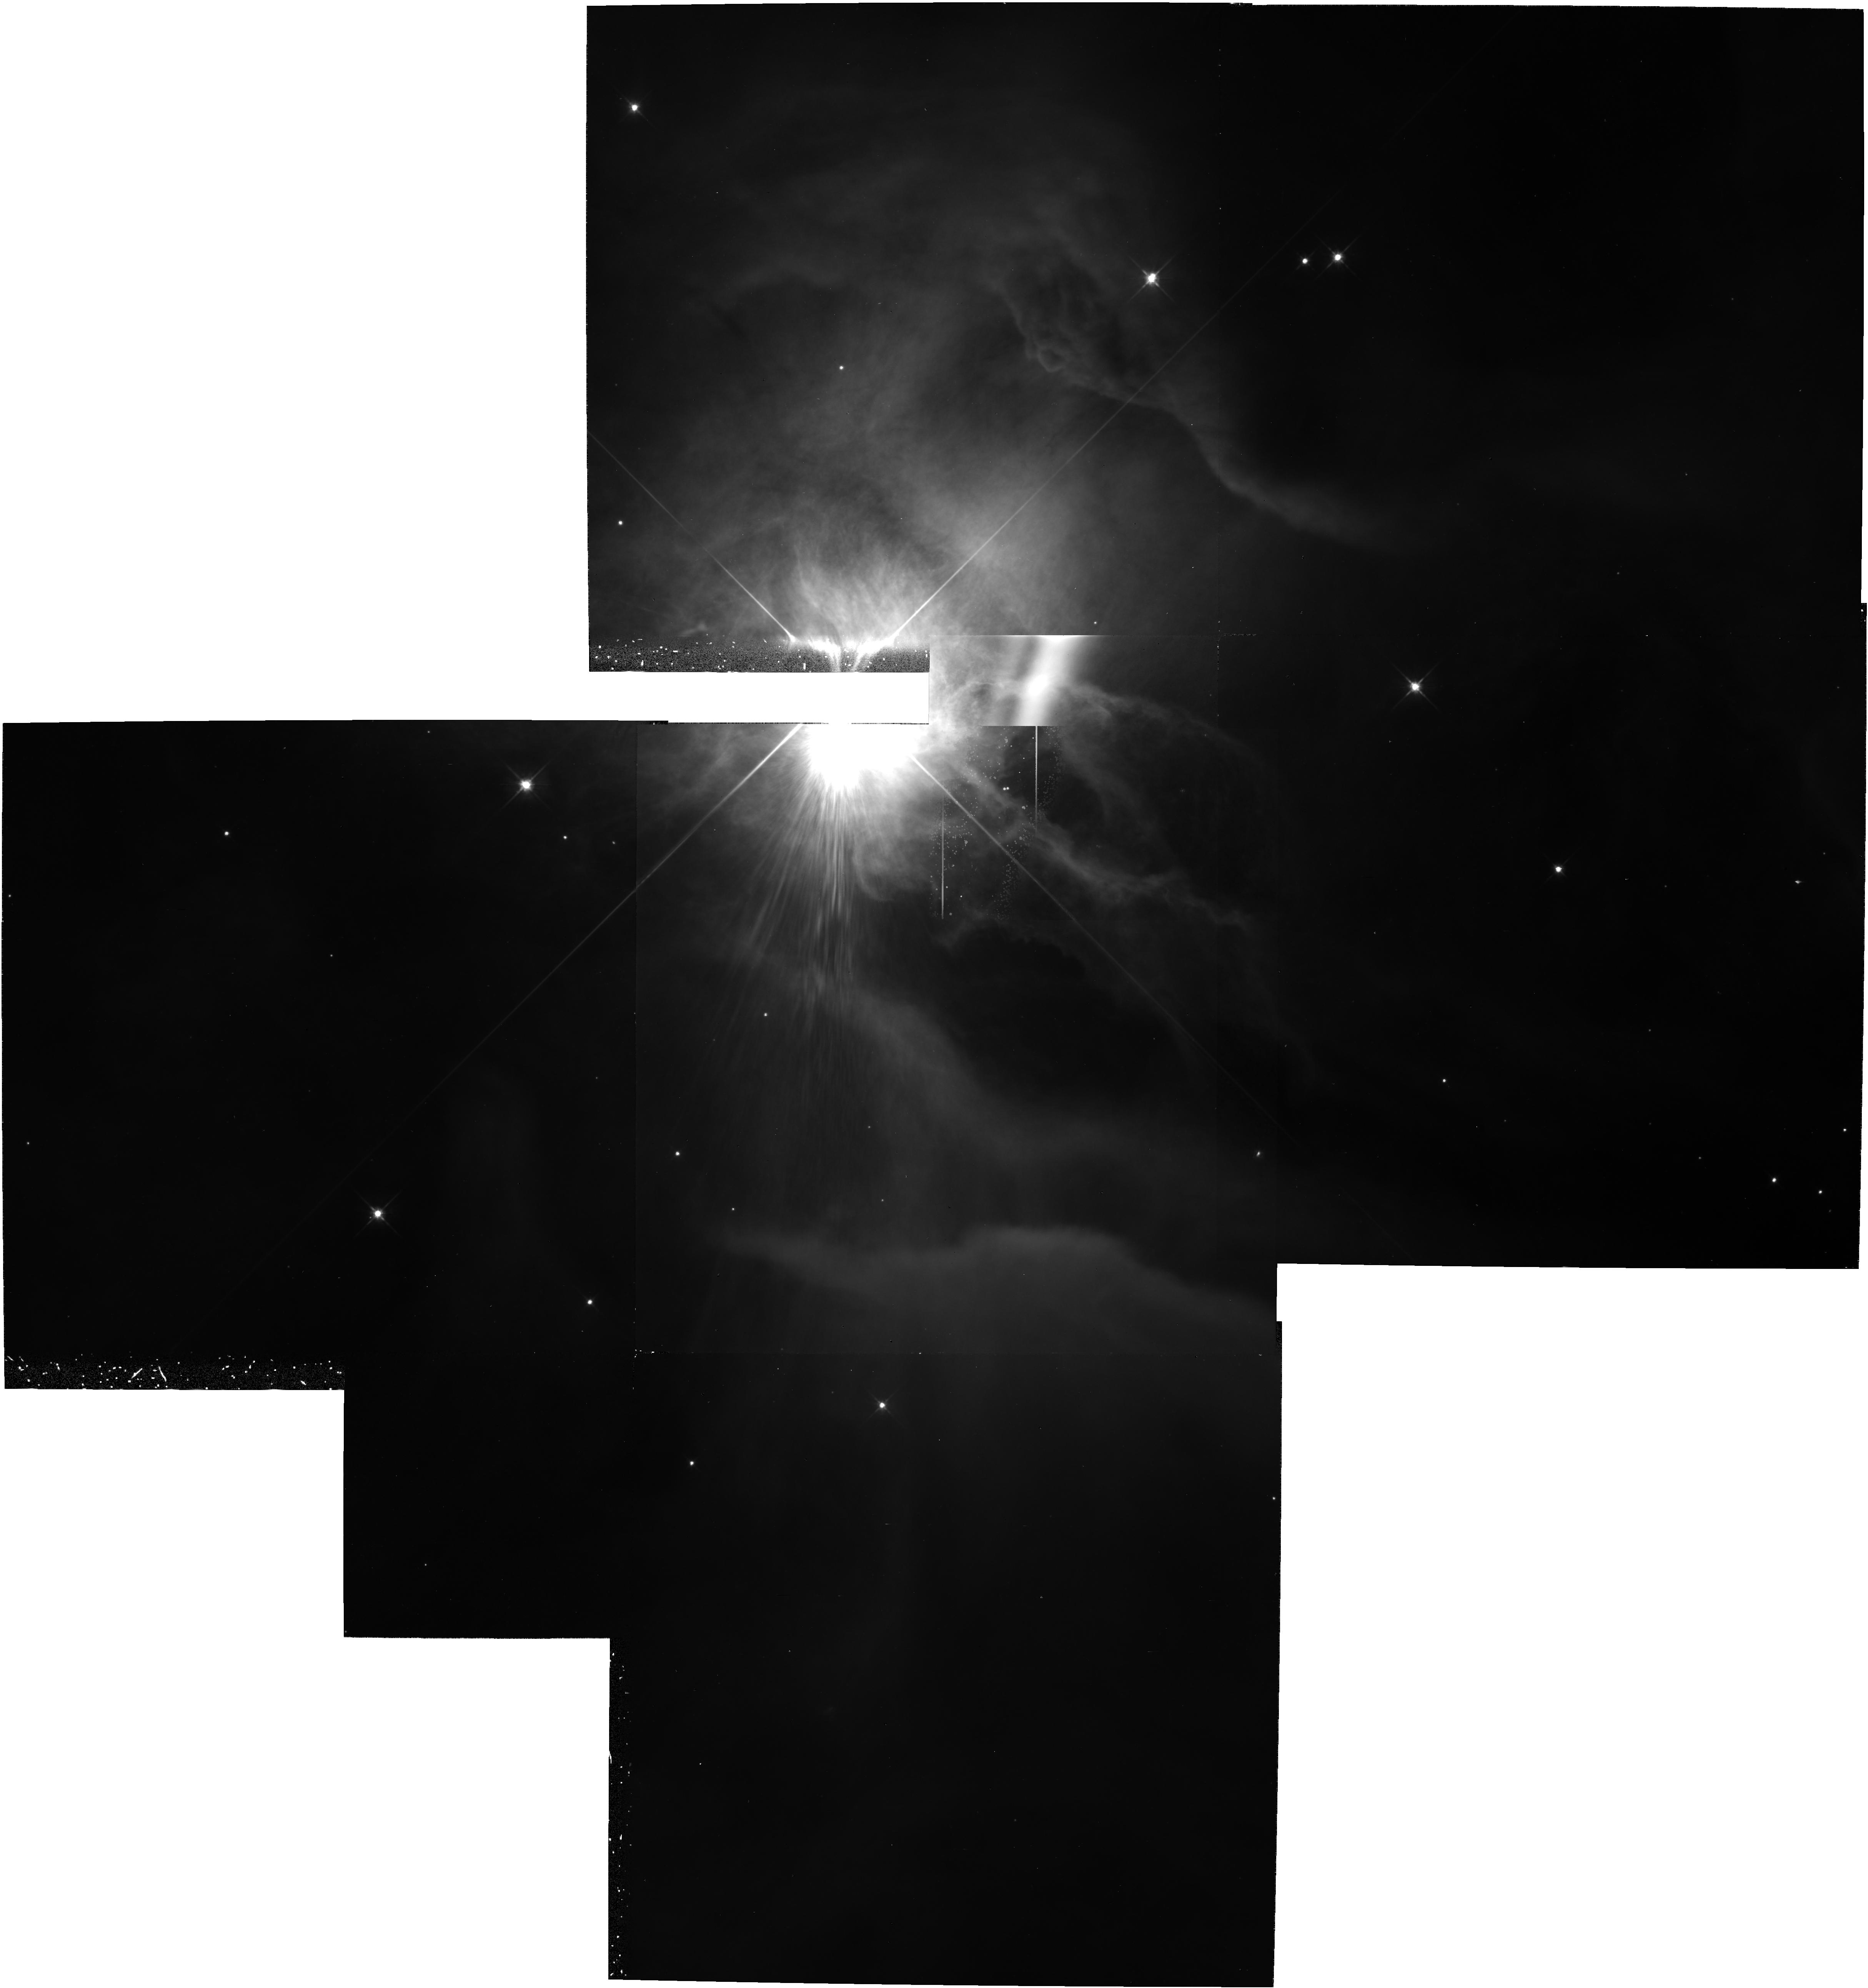
Target: MULTIPLE
Instrument: WFPC2/PC
Filter: F606W
Exposure: 1.1 h
Observation ID: hst_5983_08_wfpc2_pc_f606w_u2wr08

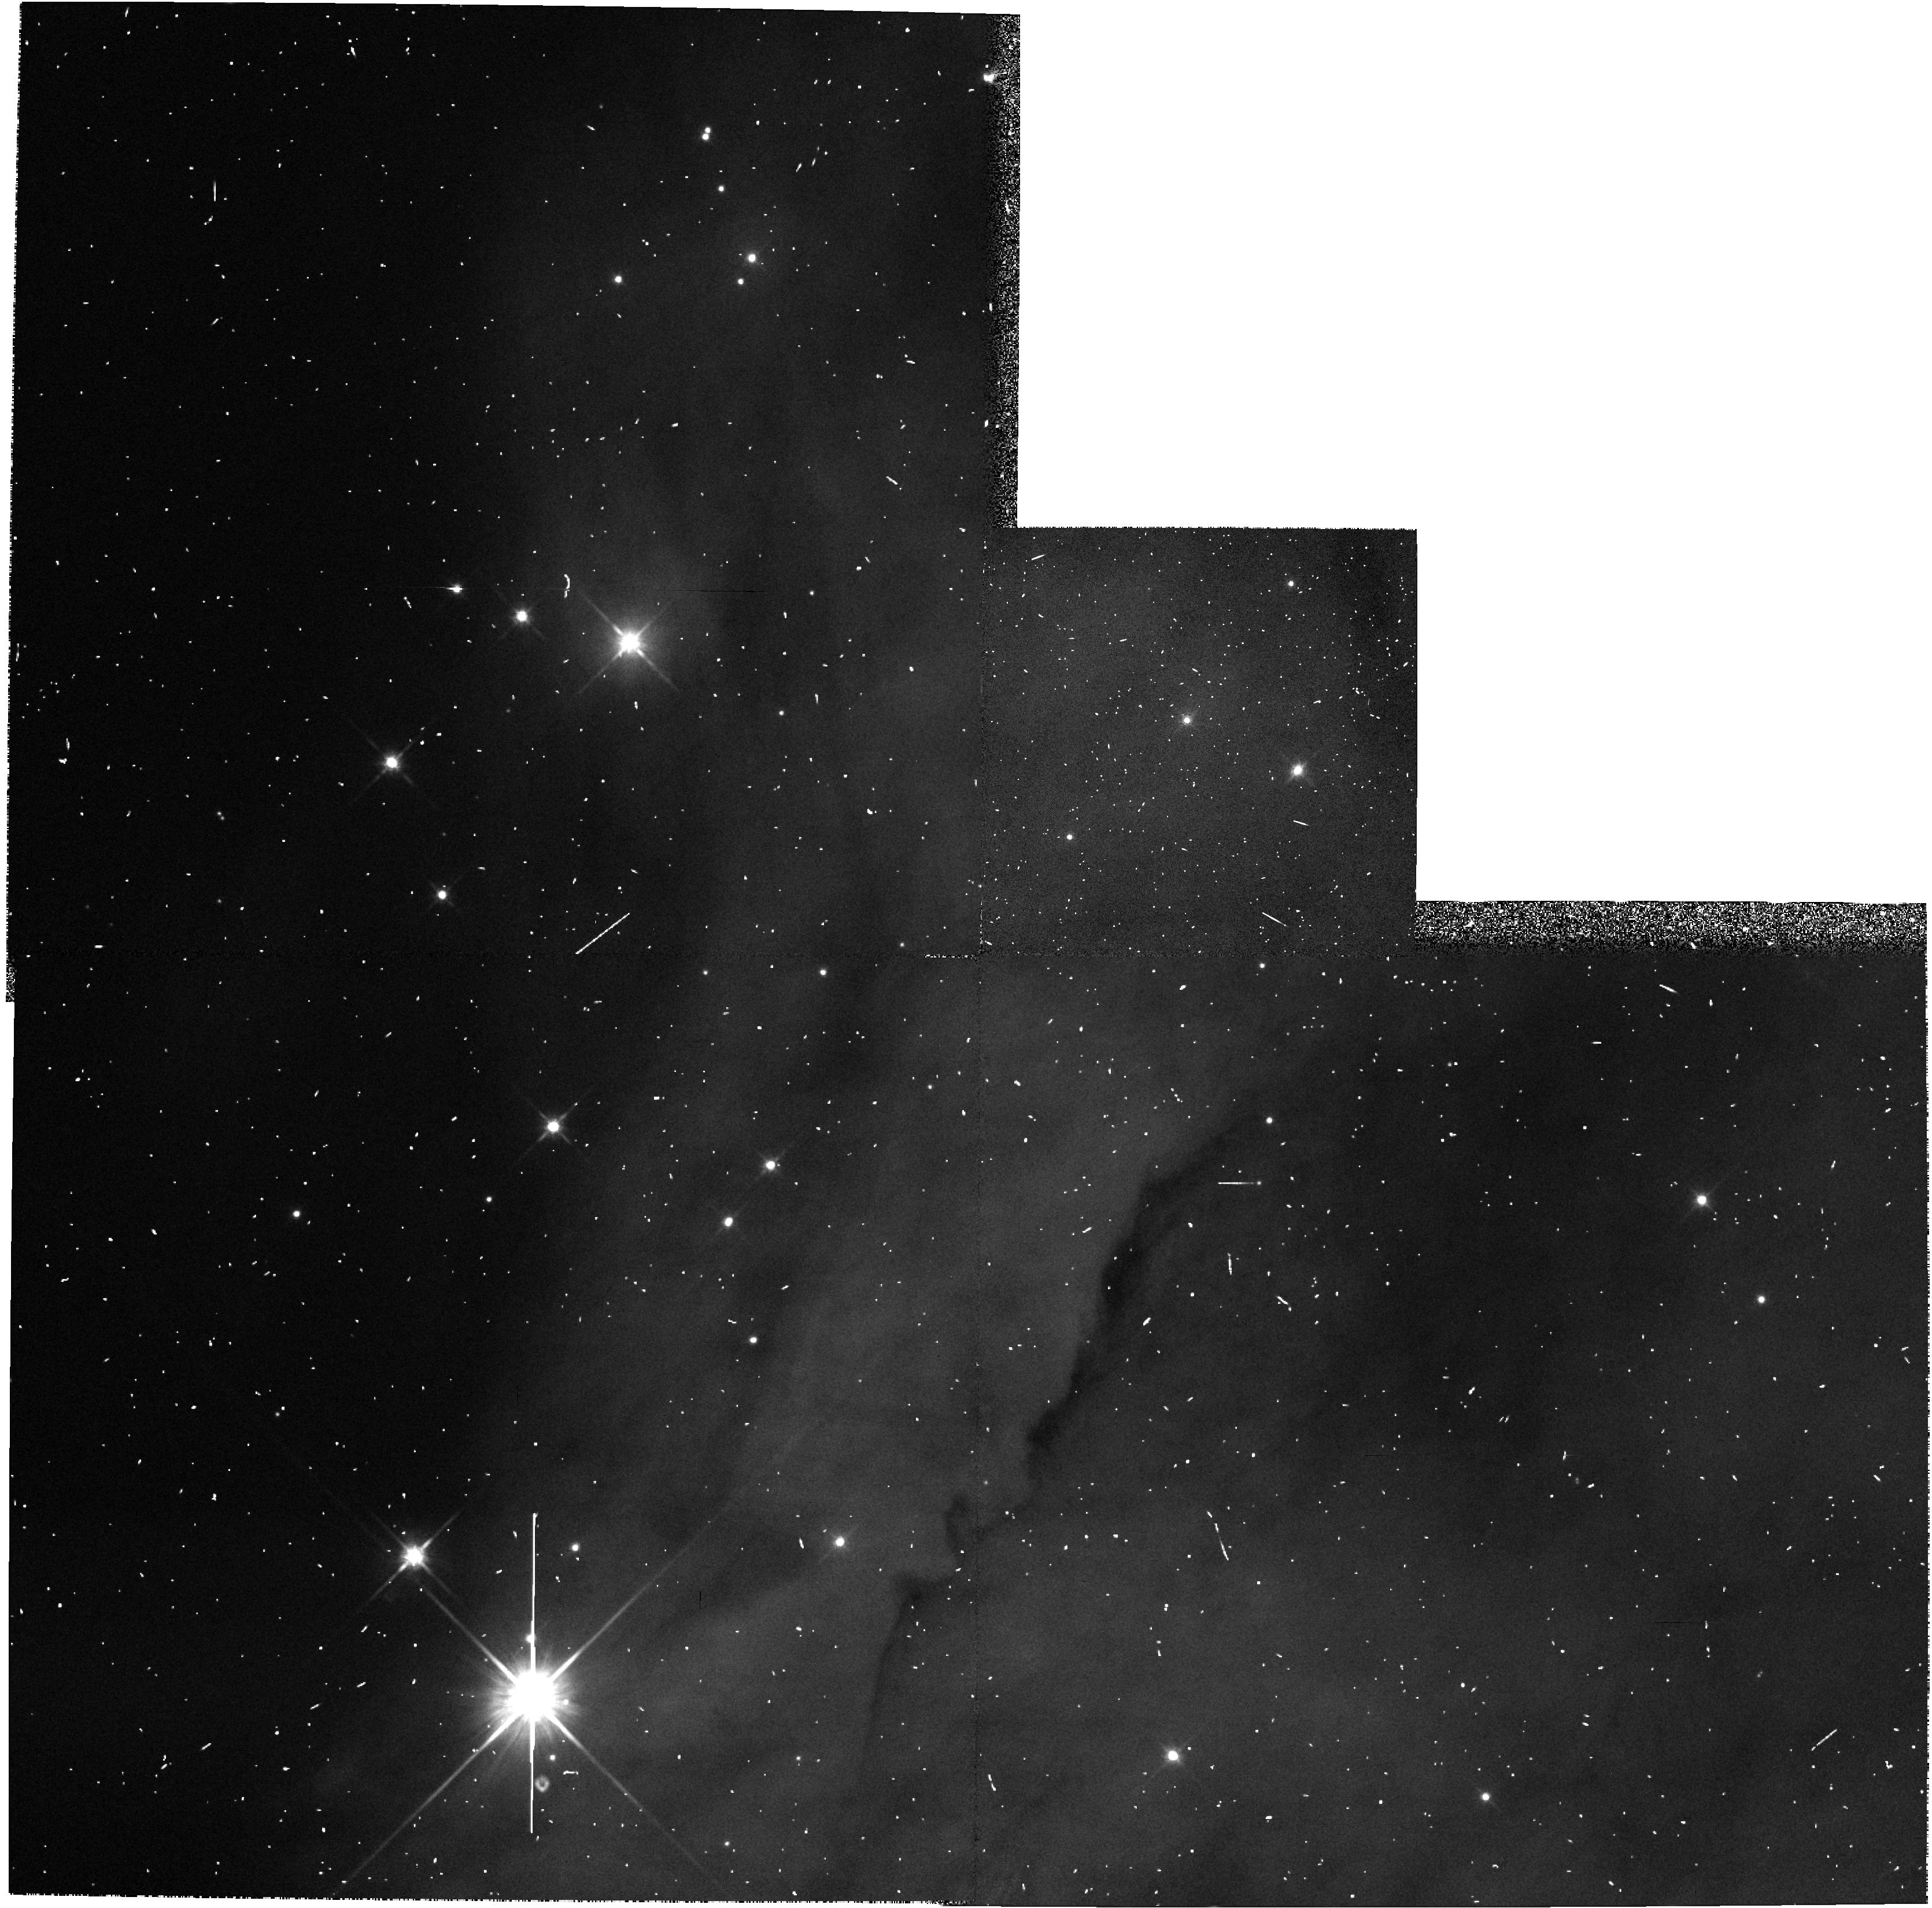
Target: NGC2024-1
Instrument: WFPC2/PC
Filter: F814W
Exposure: 2 min
Observation ID: hst_5983_01_wfpc2_pc_f814w_u2wr01

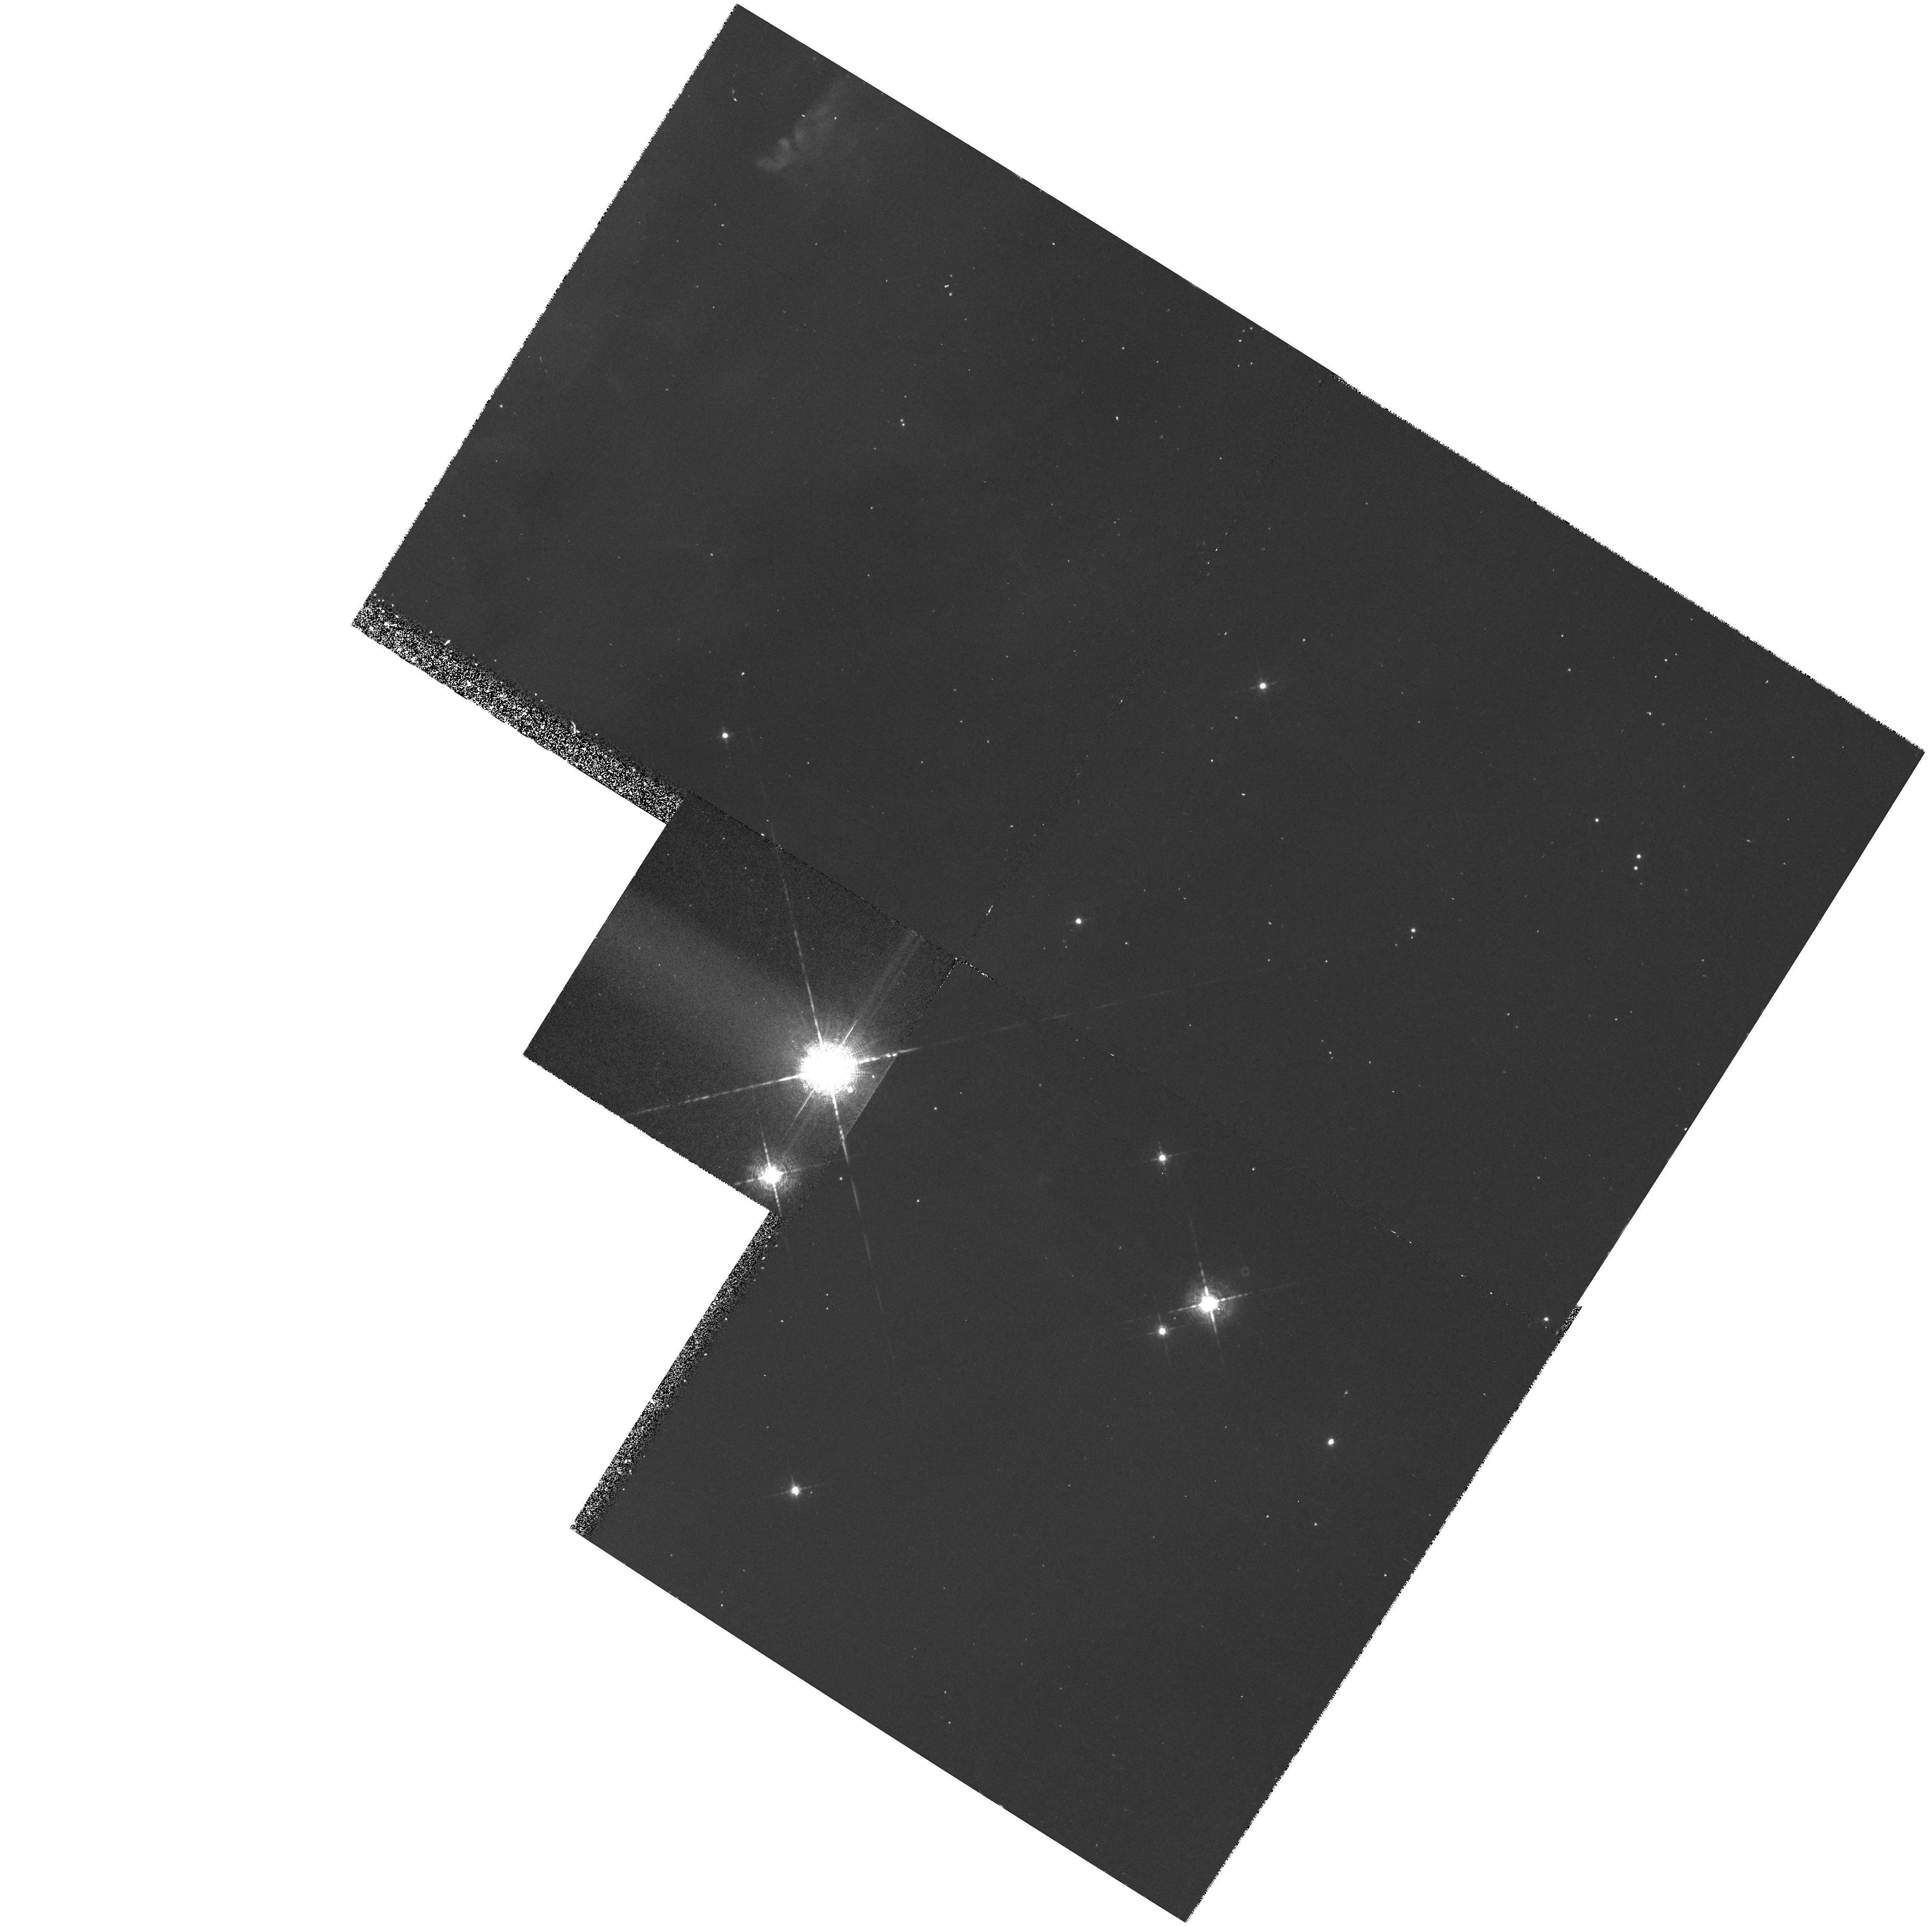
Target: NGC2264-2
Instrument: WFPC2/PC
Filter: F656N
Exposure: 30 min
Observation ID: hst_5983_06_wfpc2_pc_f656n_u2wr06

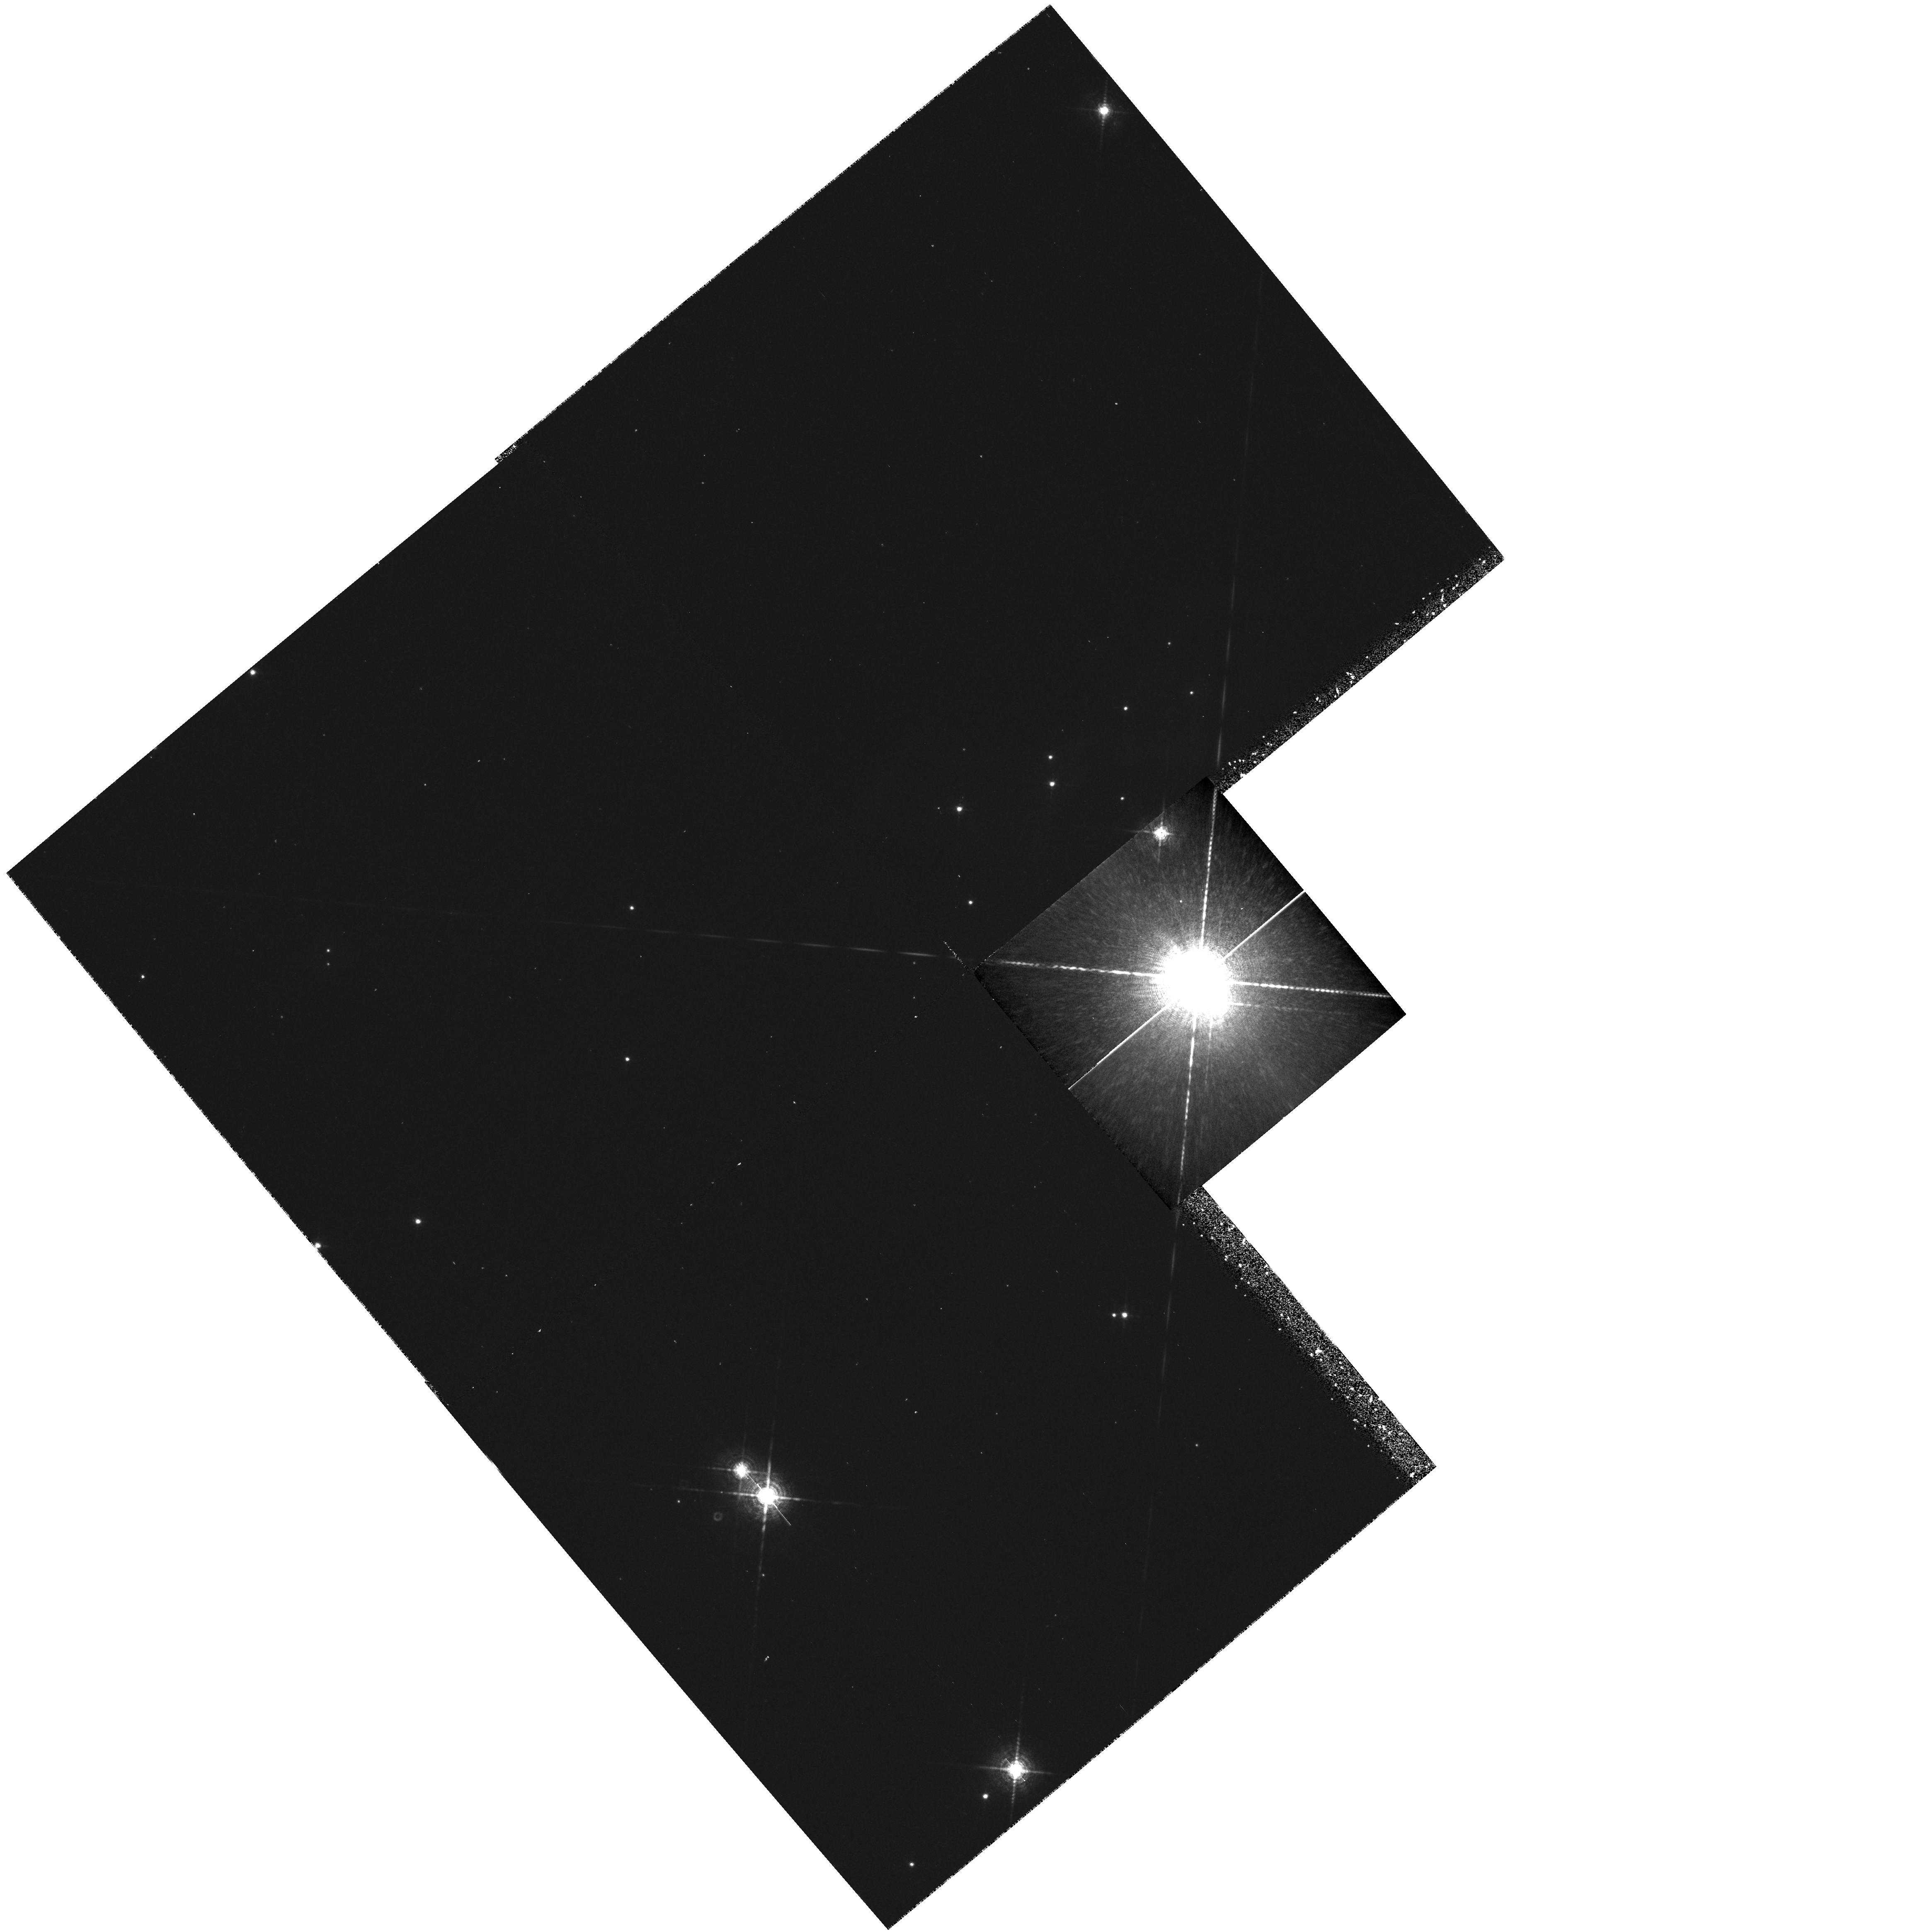
Target: NGC2264-3
Instrument: WFPC2/PC
Filter: F656N
Exposure: 30 min
Observation ID: hst_5983_07_wfpc2_pc_f656n_u2wr07

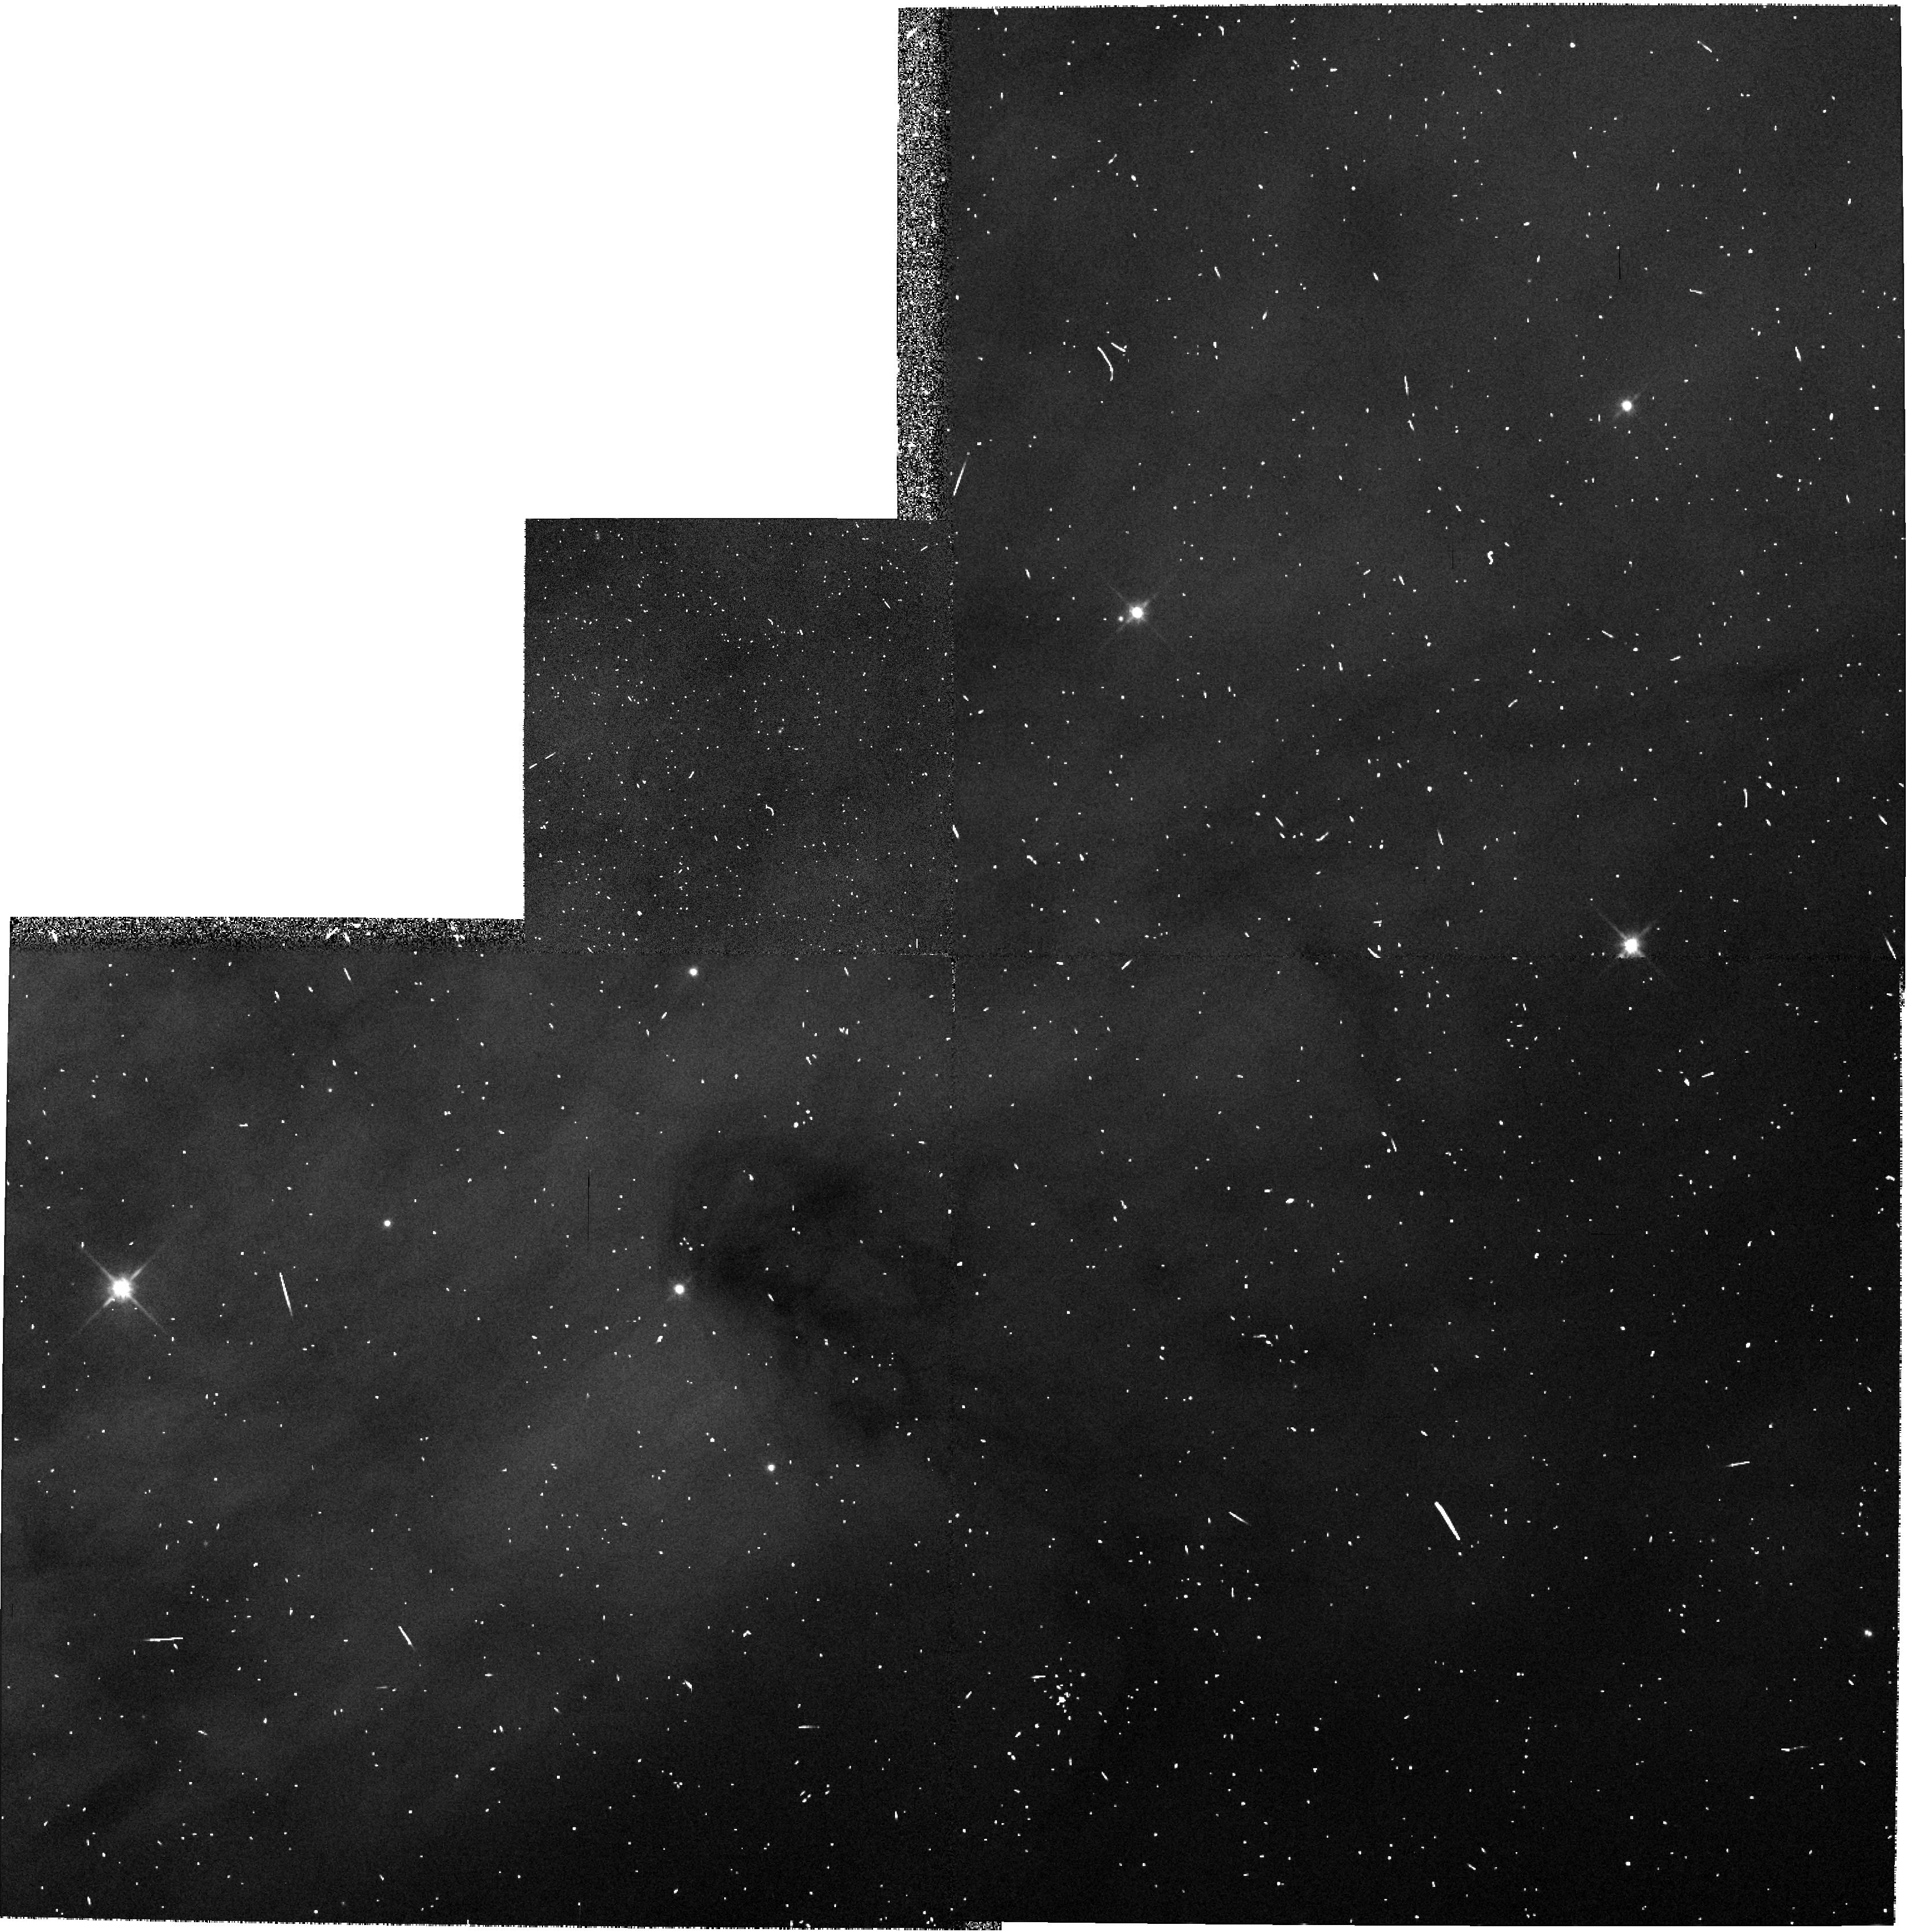
Target: NGC2024-3
Instrument: WFPC2/PC
Filter: F814W
Exposure: 2 min
Observation ID: hst_5983_03_wfpc2_pc_f814w_u2wr03

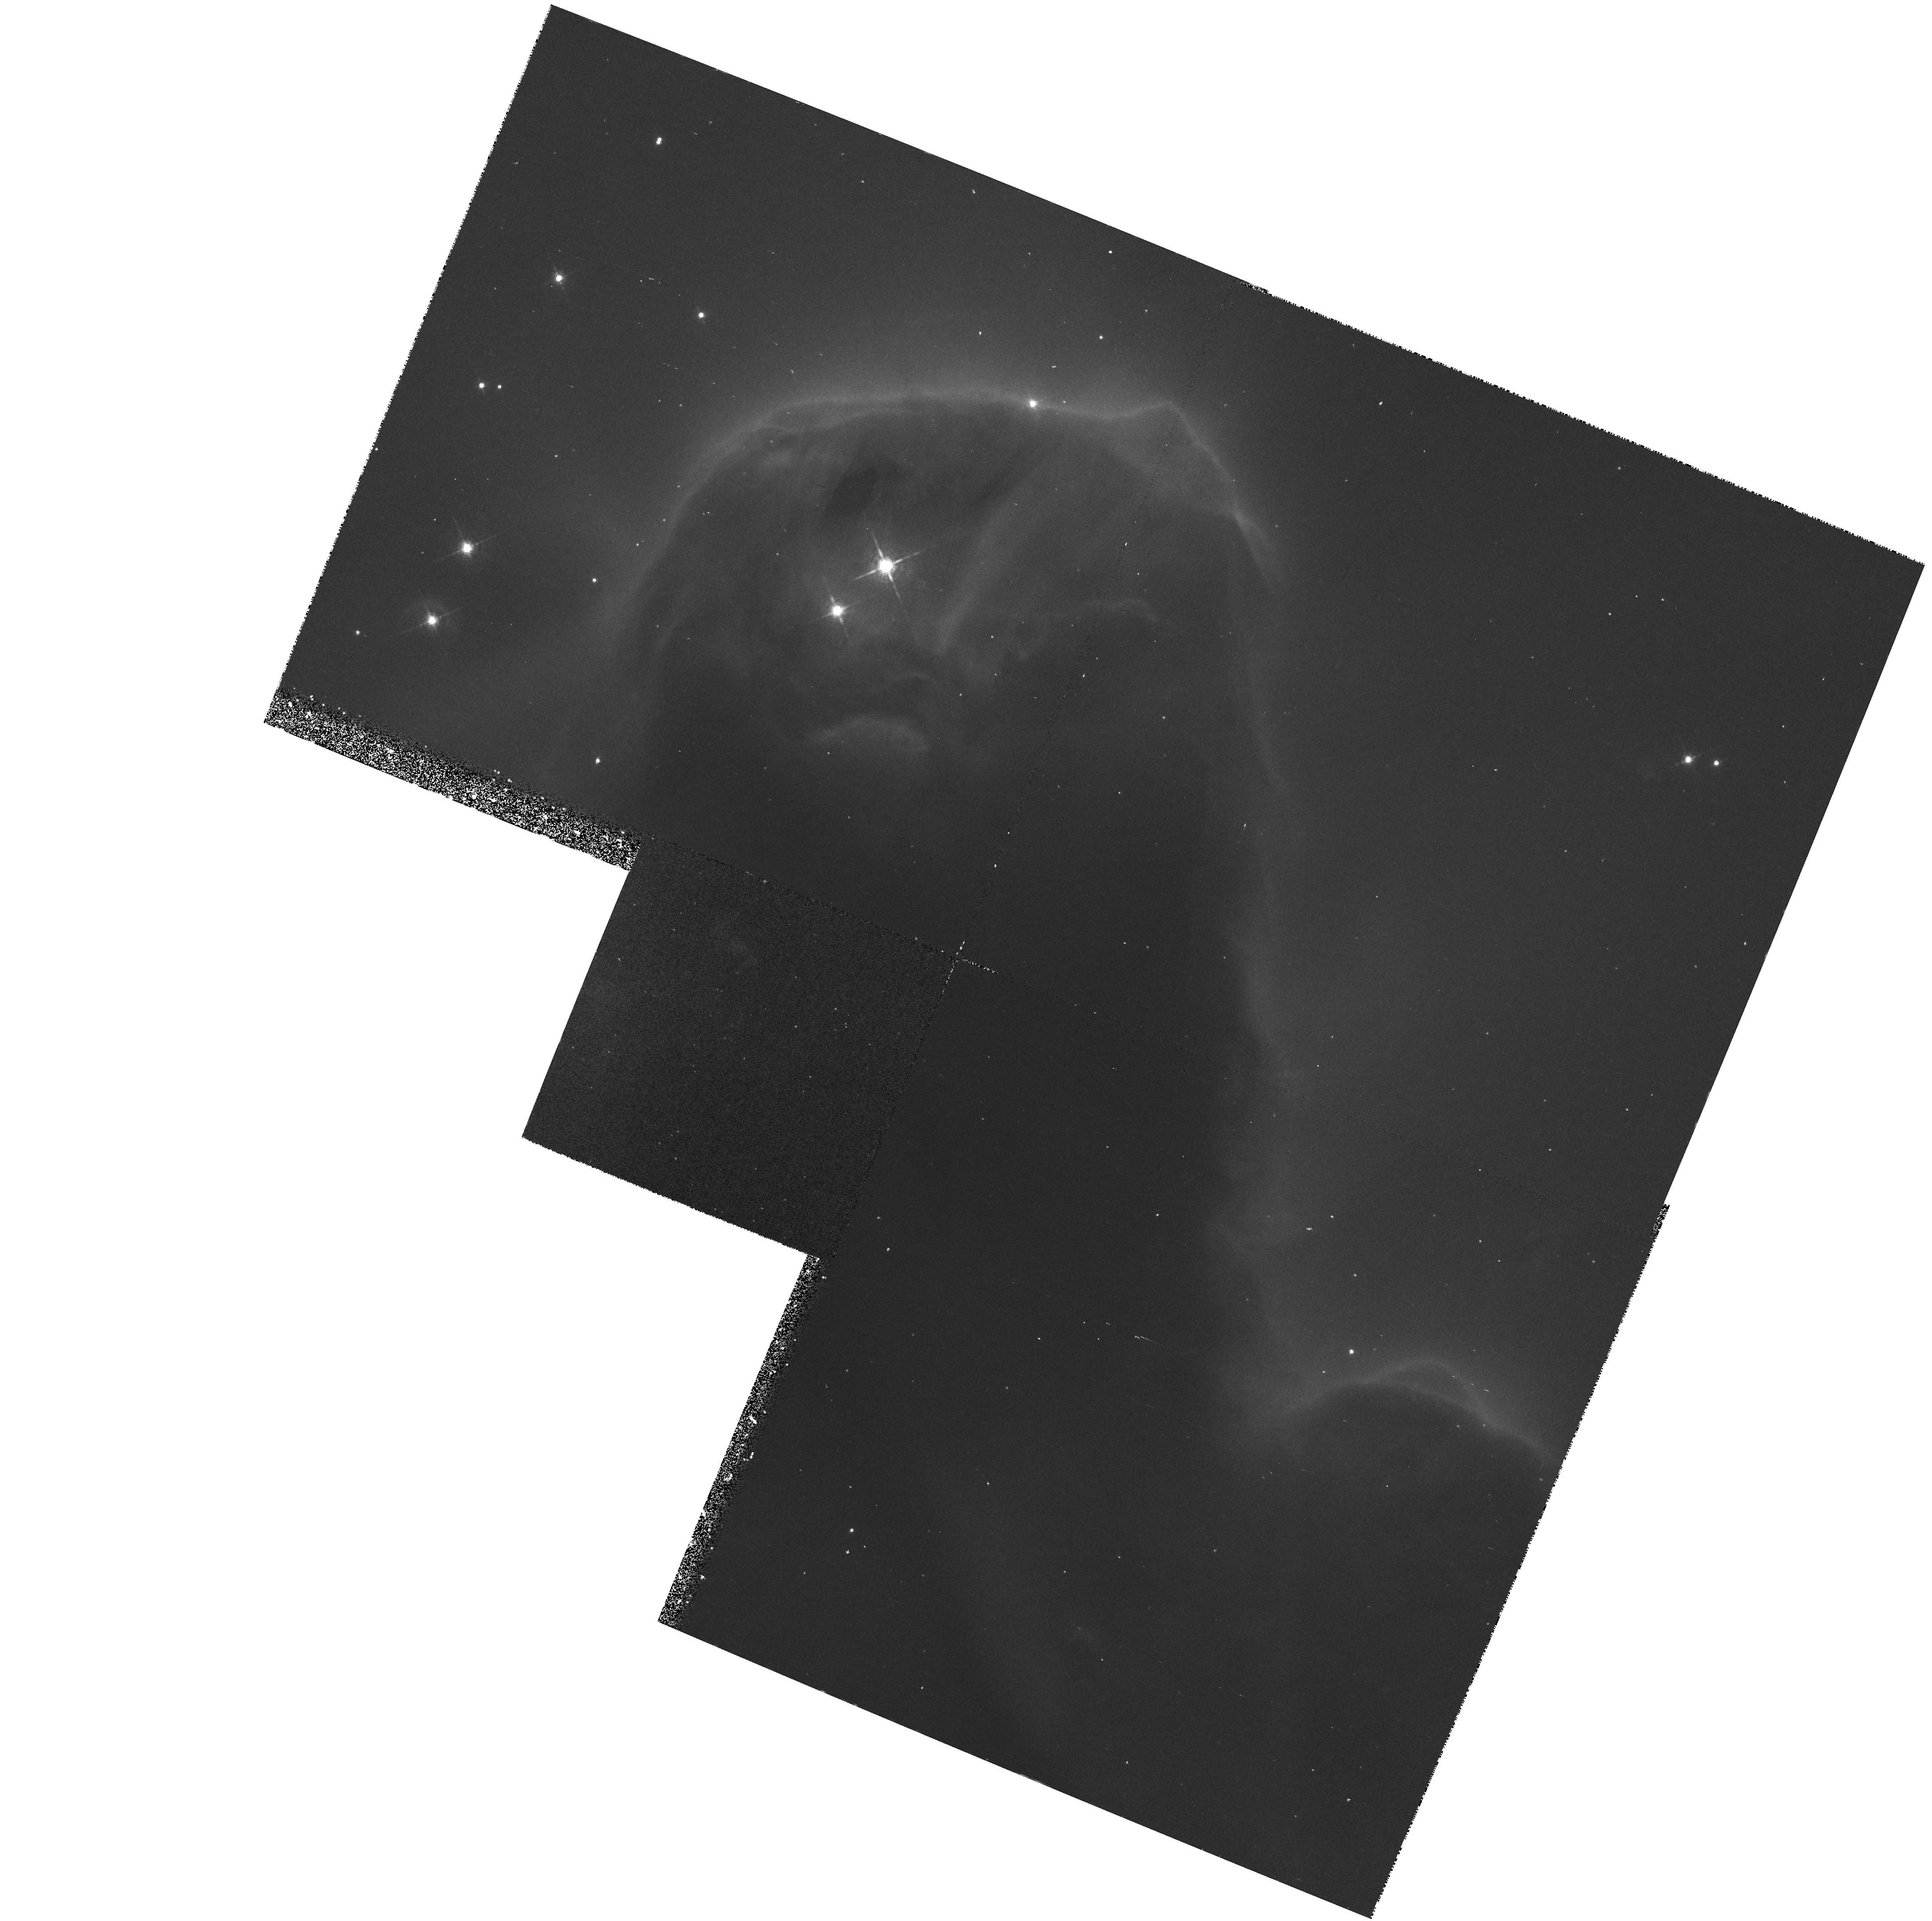
Target: NGC2264-1
Instrument: WFPC2/PC
Filter: F656N
Exposure: 30 min
Observation ID: hst_5983_05_wfpc2_pc_f656n_u2wr05

Circumstellar Disks in Young Nebulous Clusters (PI: Stapelfeldt, Karl)

Recent WFPC2 images of the Orion nebula region have revealed several disklike circumstellar dust clouds seen in absorption against background nebula light. The sizes and ages of these clouds closely match those expected for circumstellar disks with ongoing planet formation. Observations with the refurbished HST offer a new and unprecedented opportunity to study the frequency, size, morphology, optical depth, and lifetimes of these solar nebula analogs; so far, only the M42 Orion region is scheduled for an HST study. We propose an imaging survey of the circumstellar material of young solar type stars in six other nebulous clusters. In four nearby clusters associated with H II regions (NGC 1972, NGC 2024, NGC 2264, S 155), we will search for disks seen in silhouette and as externally ionized rims of HAlpha emission. In two nearby clusters possessing bright reflection nebulosity (NGC 7023 and NGC 1432), we will search for disks in silhouette against the background continuum. The goal of our circumstellar census is to discover and characterize disks of different ages (a few Myrs toward the H II regions, 80 Myrs towards the reflection nebulae), and thereby constrain the disk evolution processes which profoundly affect theories of the origin of the solar system.